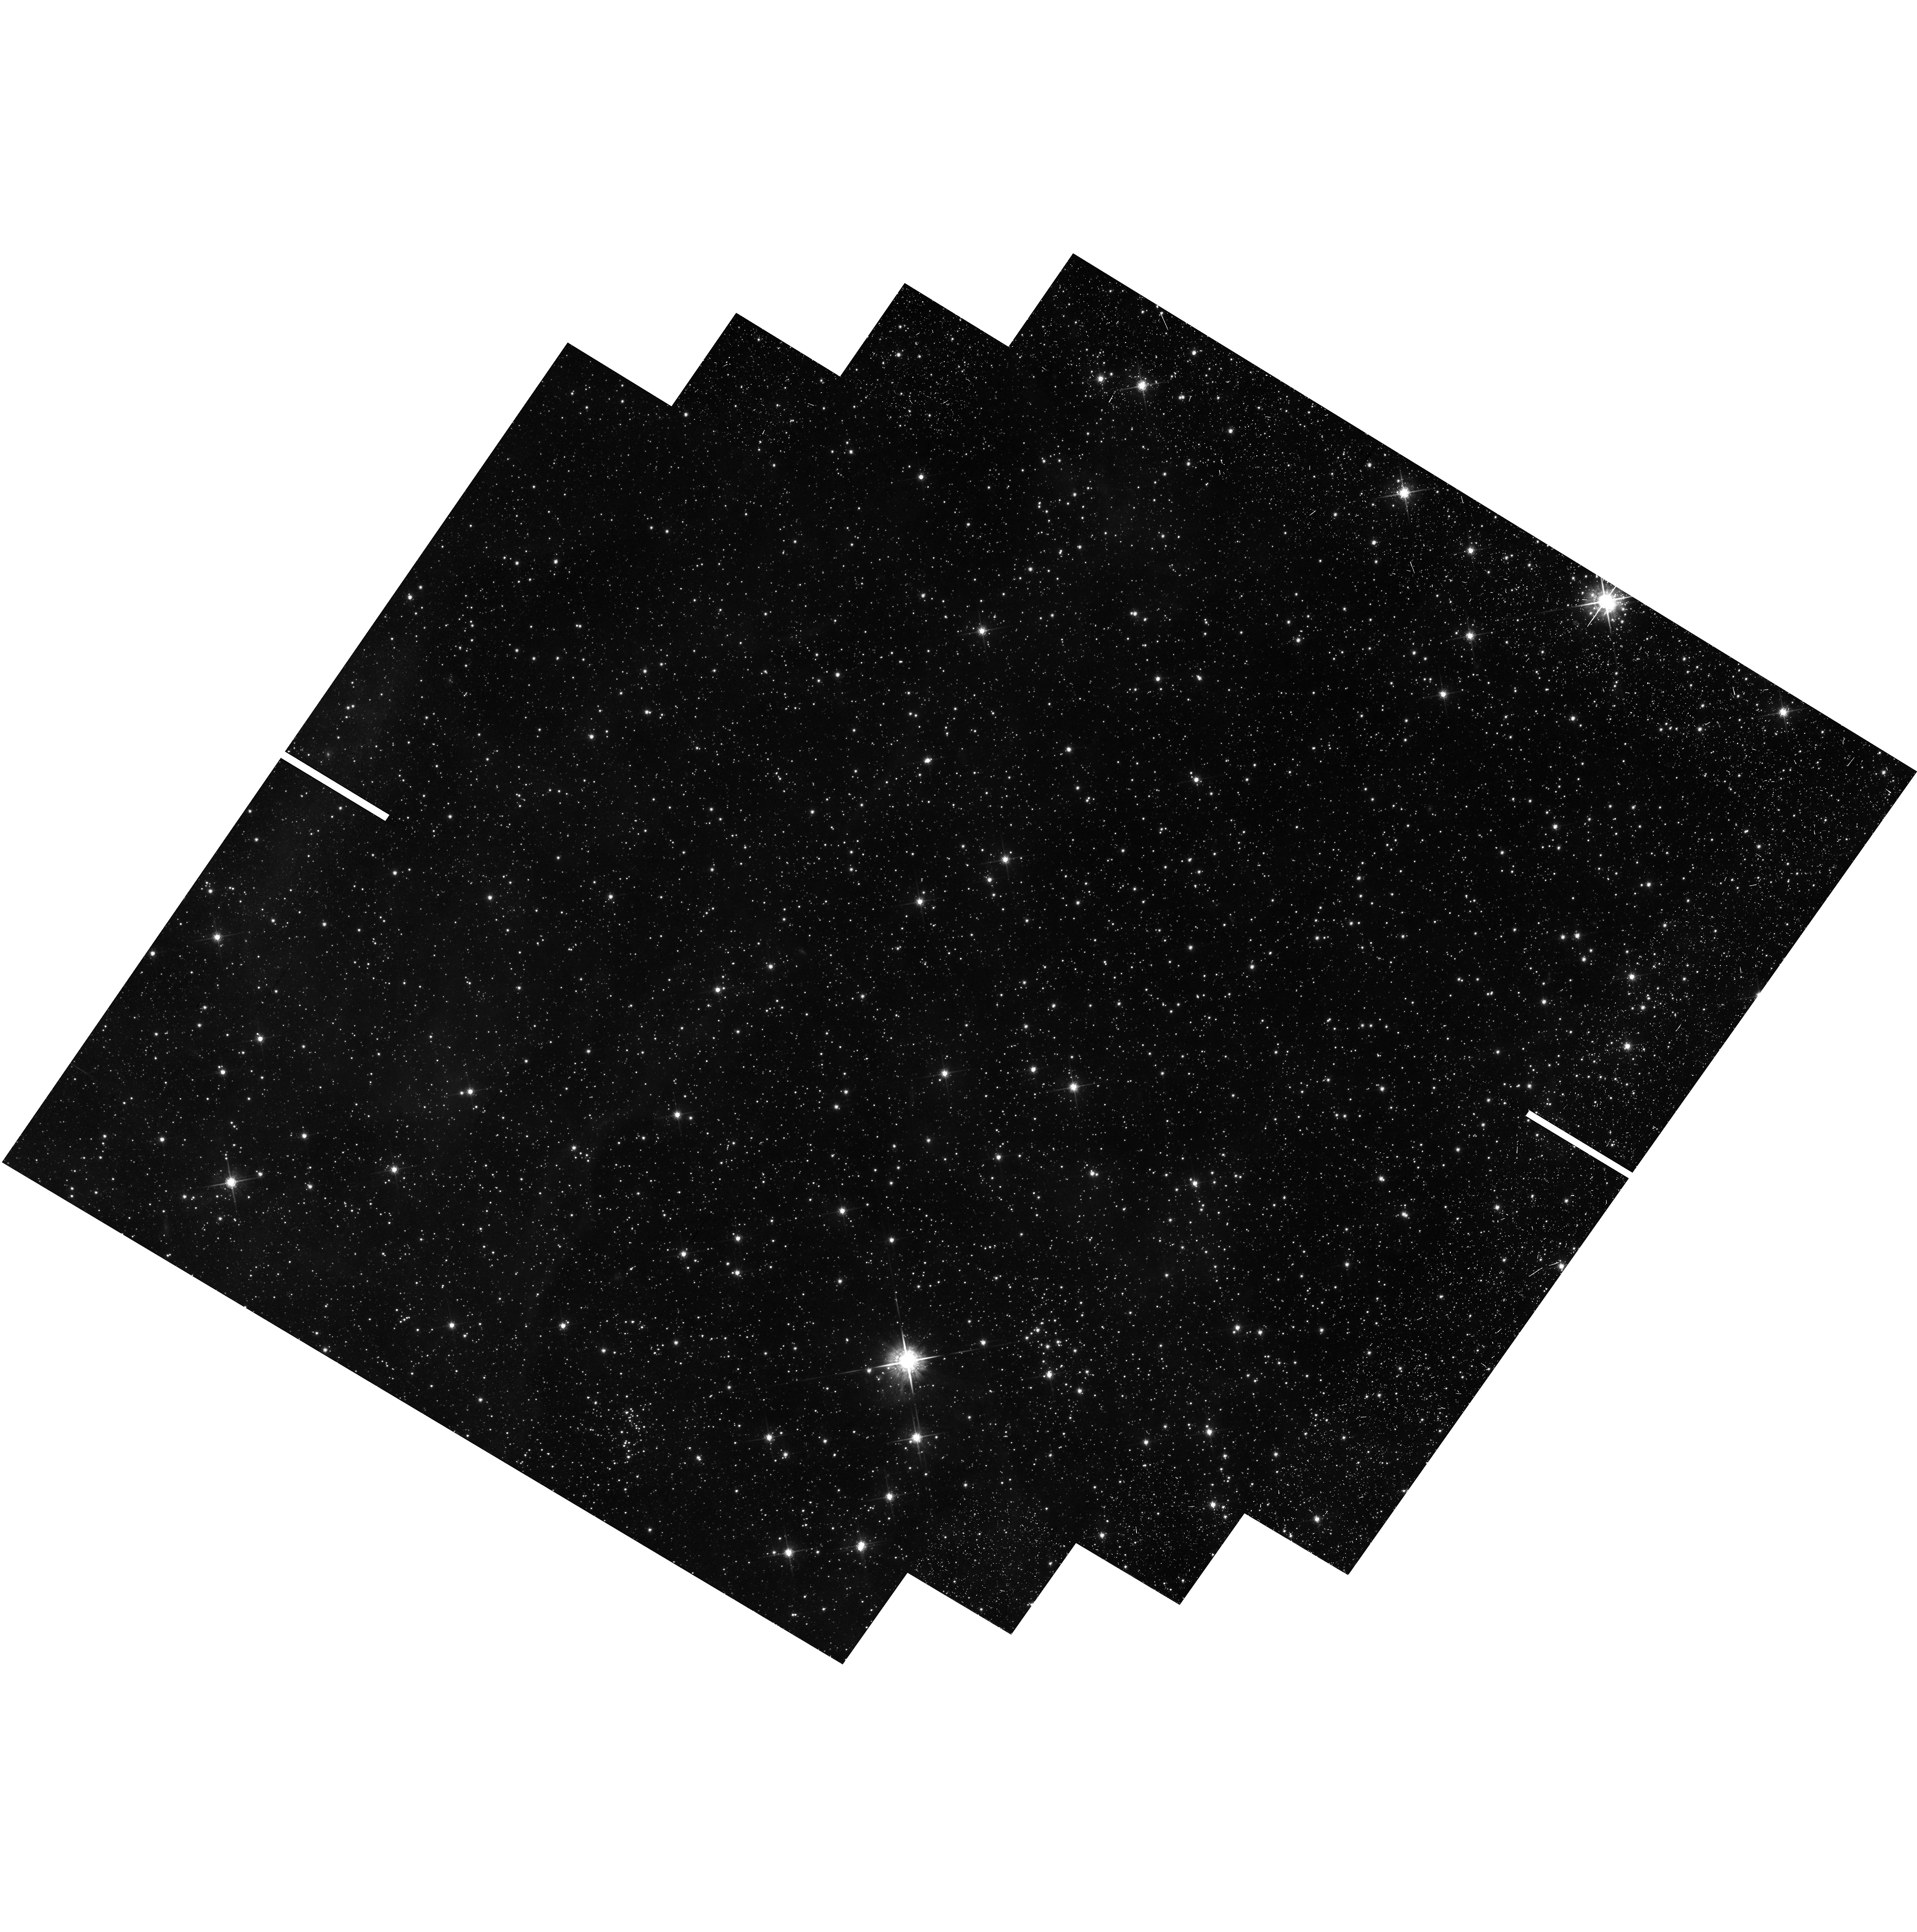
Target: 30-DOR
Instrument: WFC3/UVIS
Filter: F775W
Exposure: 44 min
Observation ID: hst_12499_16_wfc3_uvis_f775w_ibsf16

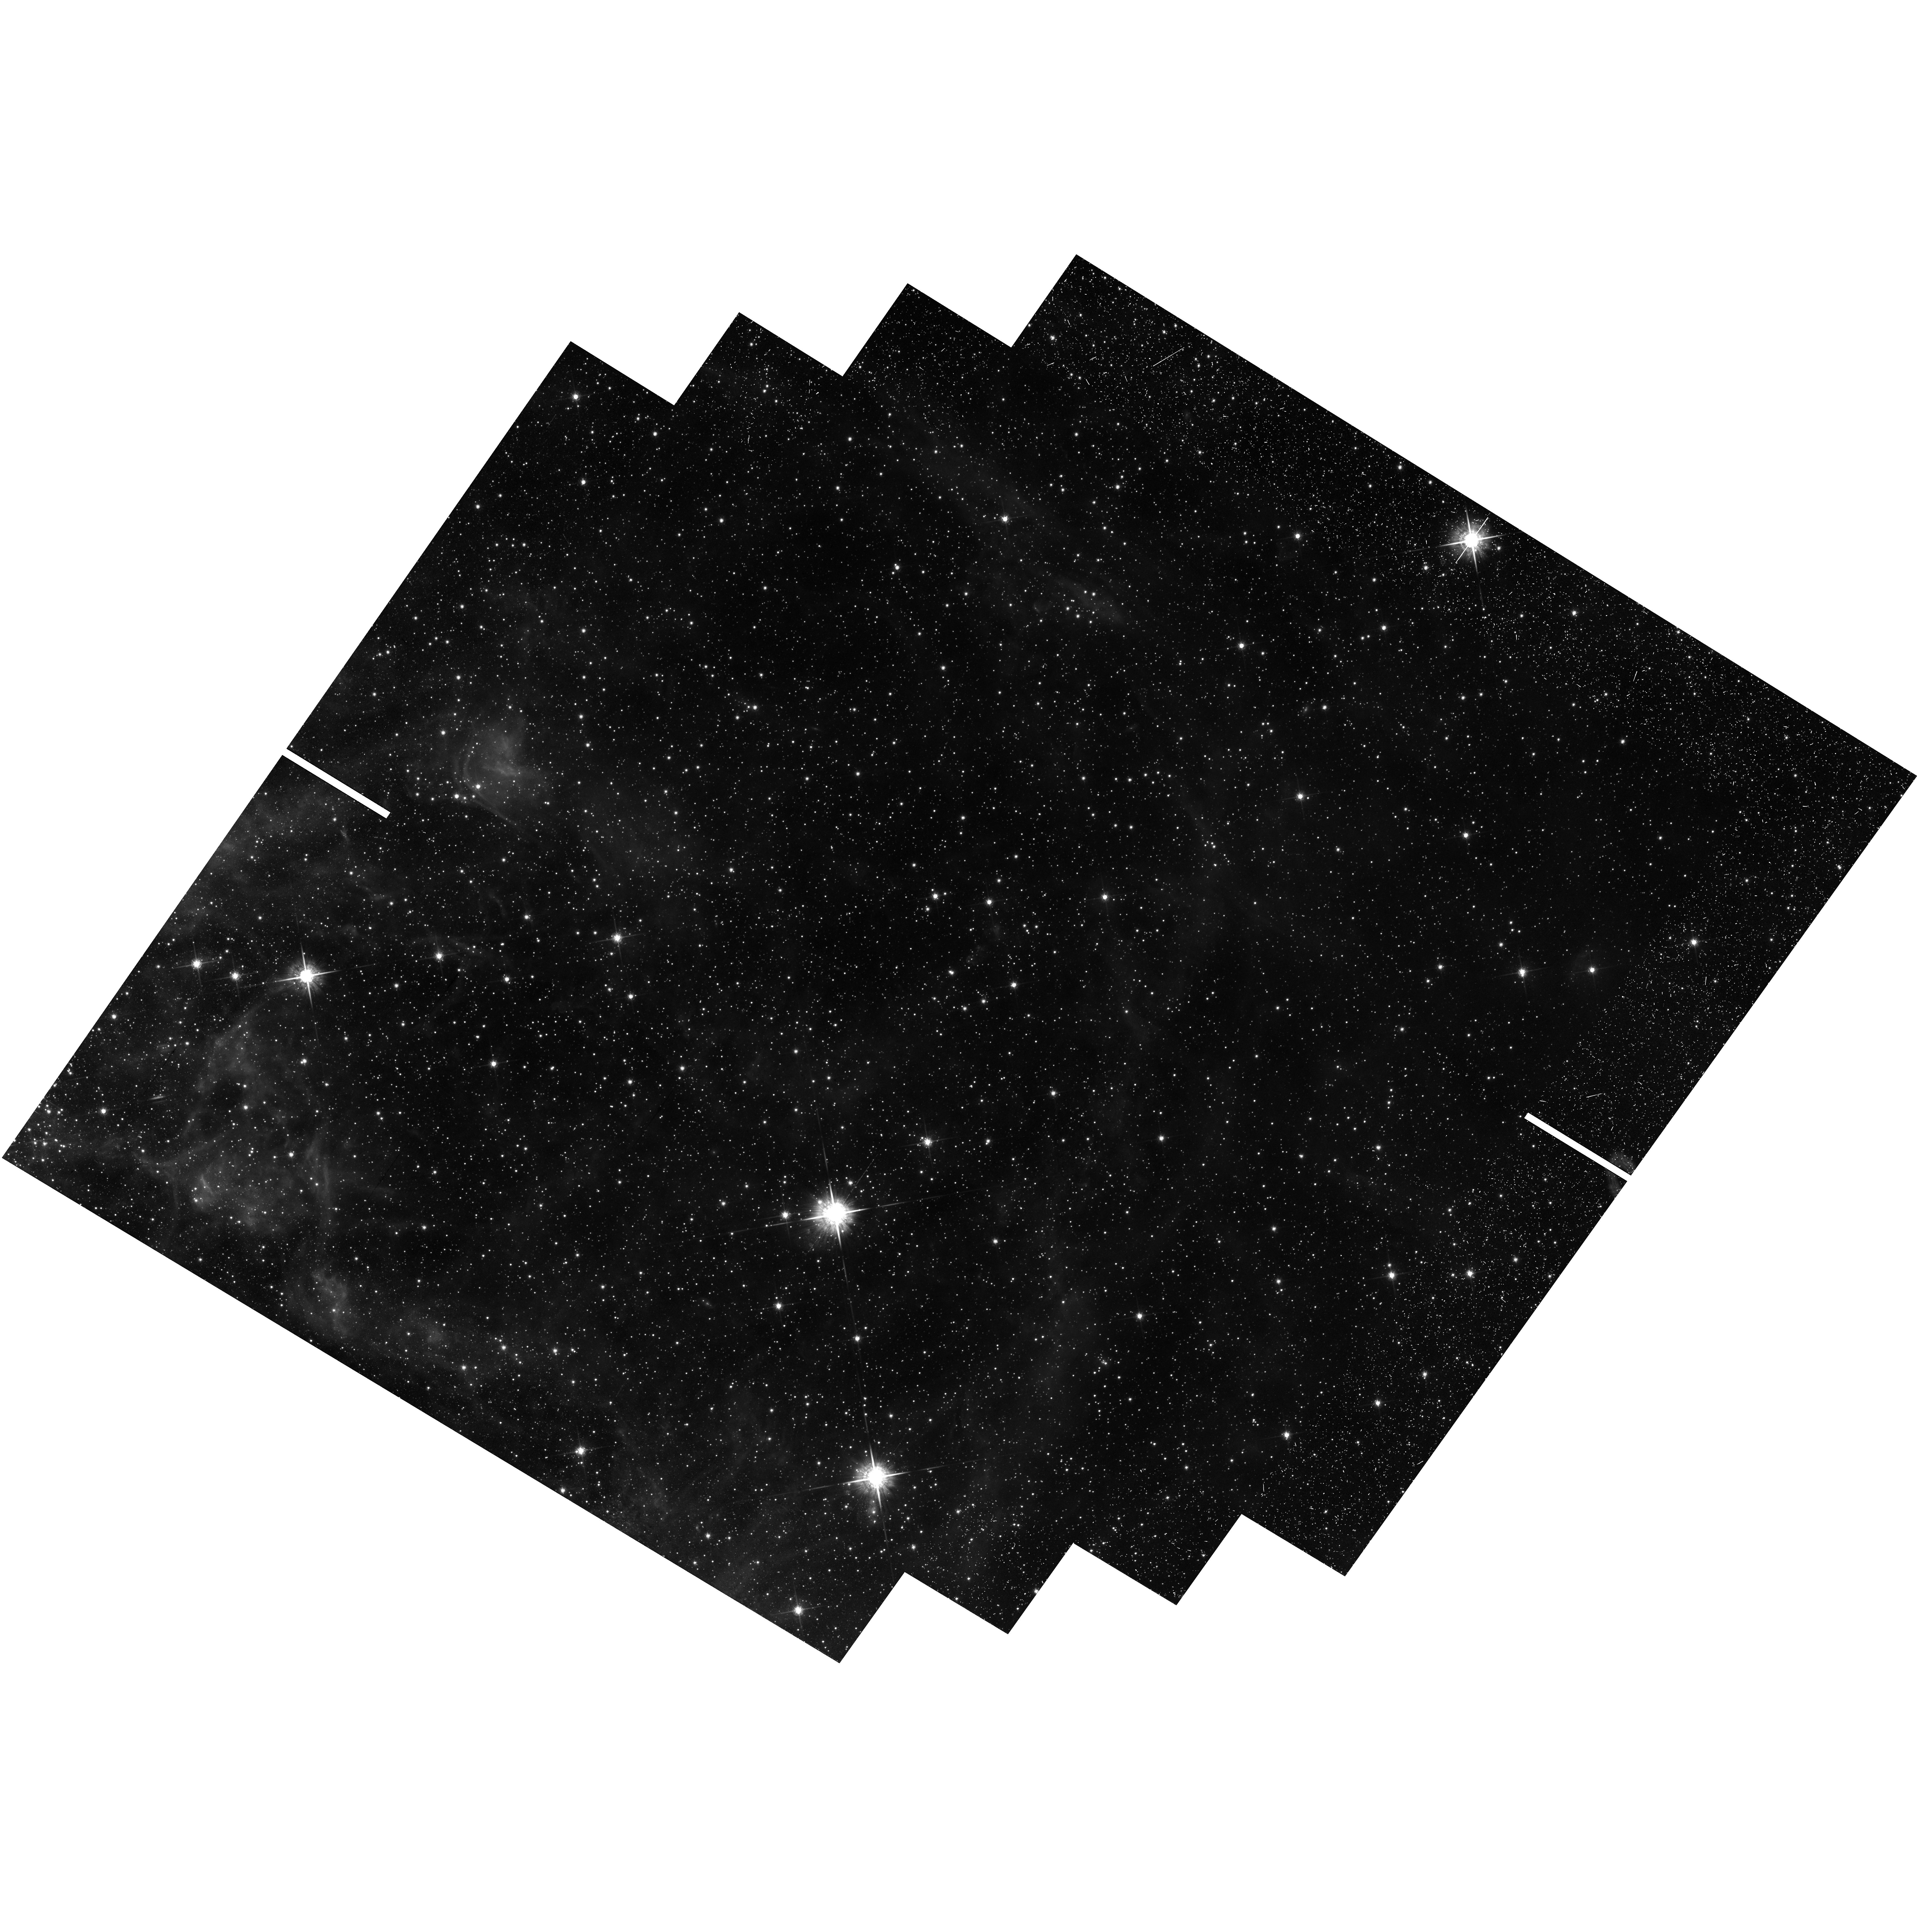
Target: 30-DOR
Instrument: WFC3/UVIS
Filter: F775W
Exposure: 44 min
Observation ID: hst_12499_12_wfc3_uvis_f775w_ibsf12

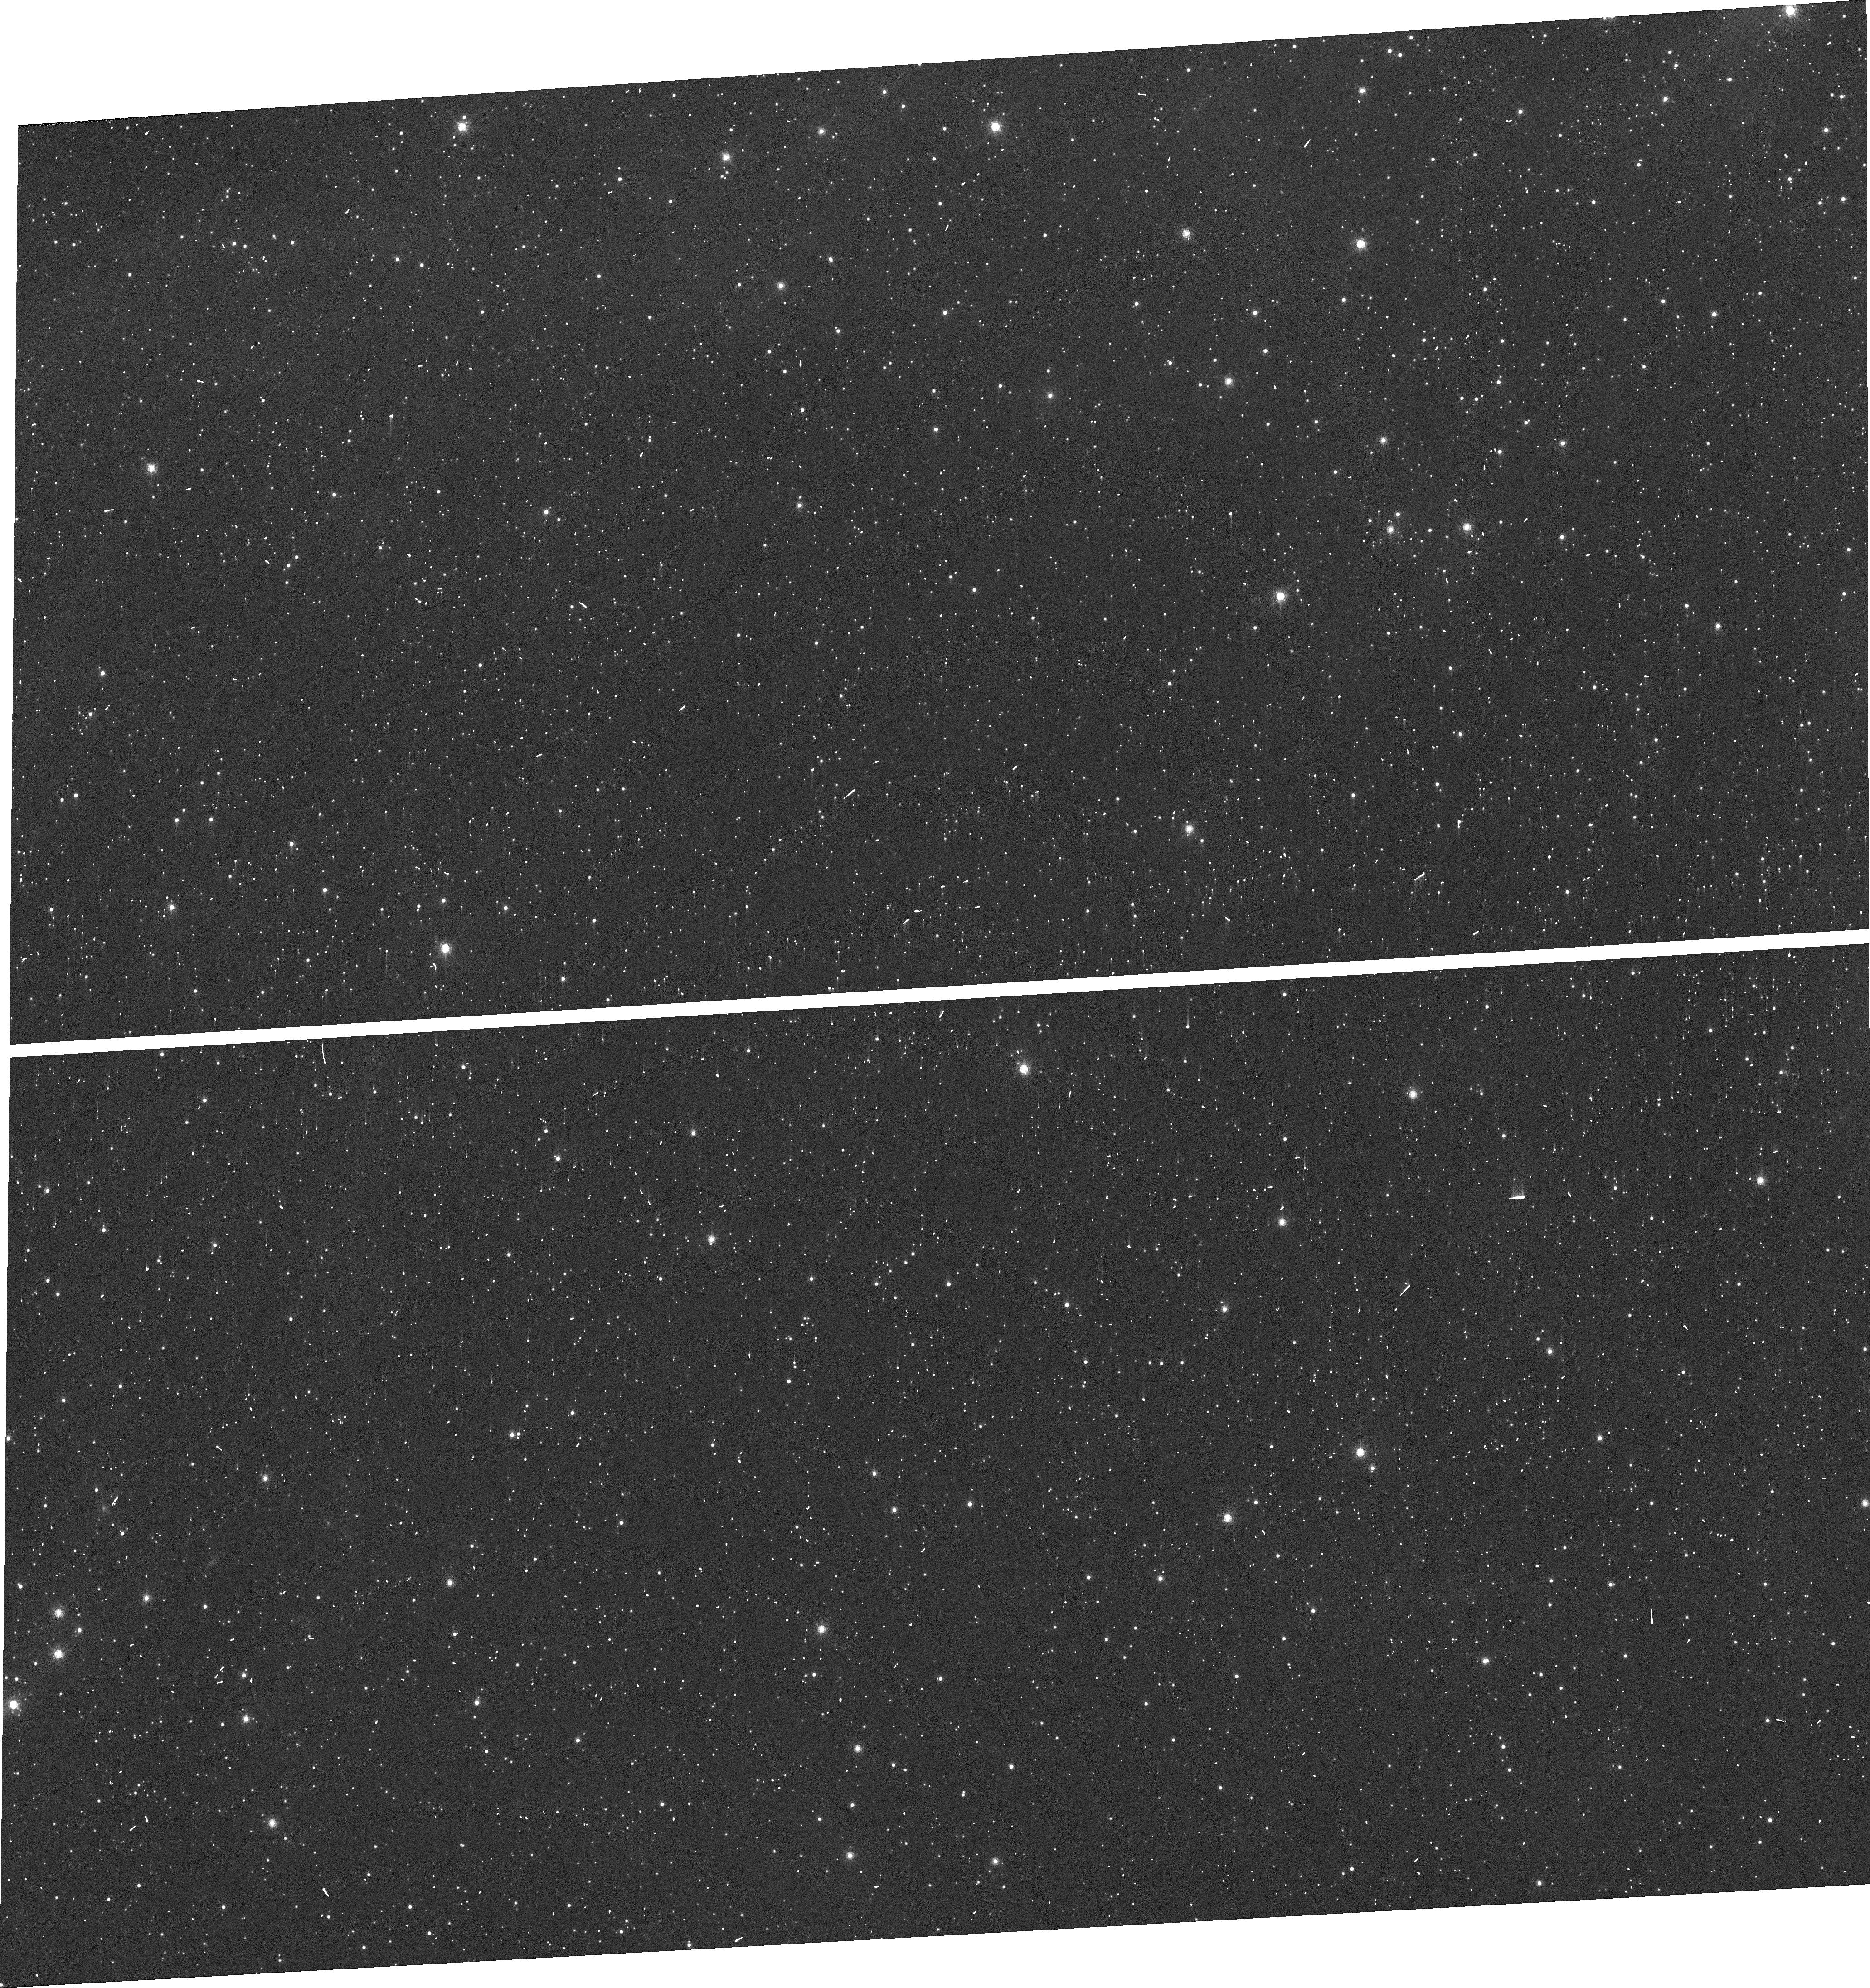
Target: 30-DOR
Instrument: WFC3/UVIS
Filter: F775W
Exposure: 44 min
Observation ID: ibsf13020

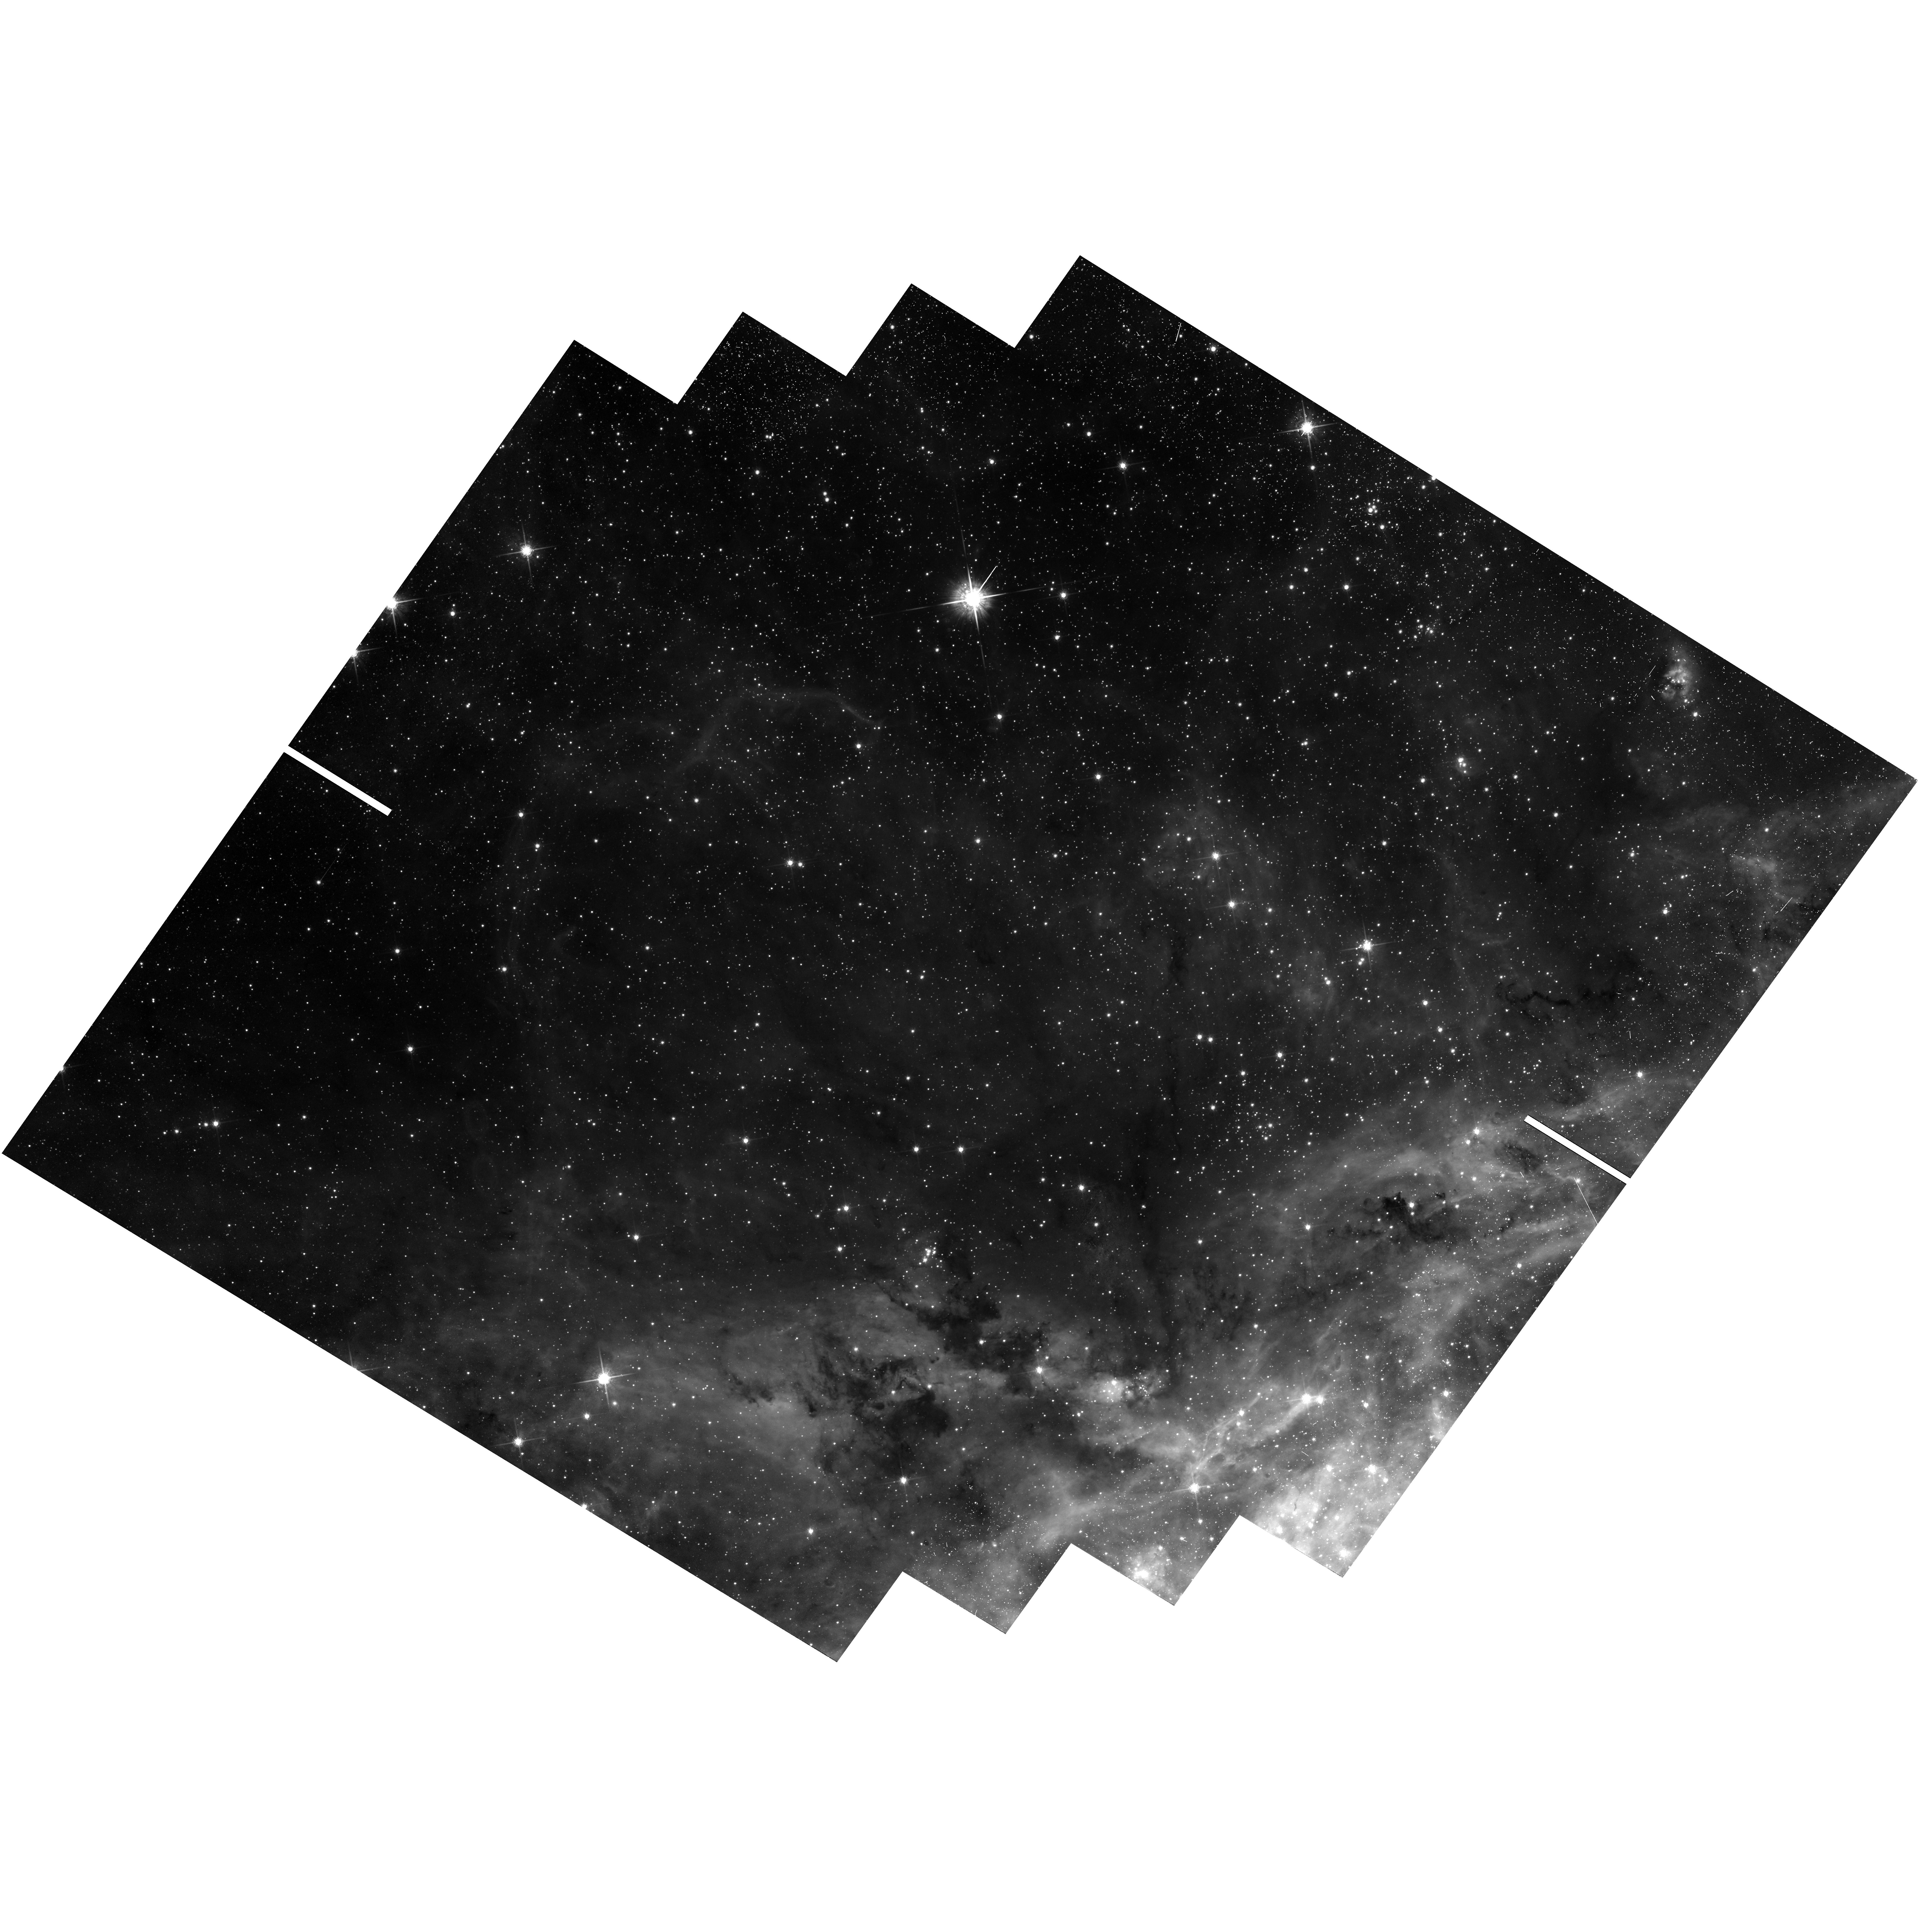
Target: 30-DOR
Instrument: WFC3/UVIS
Filter: F775W
Exposure: 44 min
Observation ID: hst_12499_01_wfc3_uvis_f775w_ibsf01

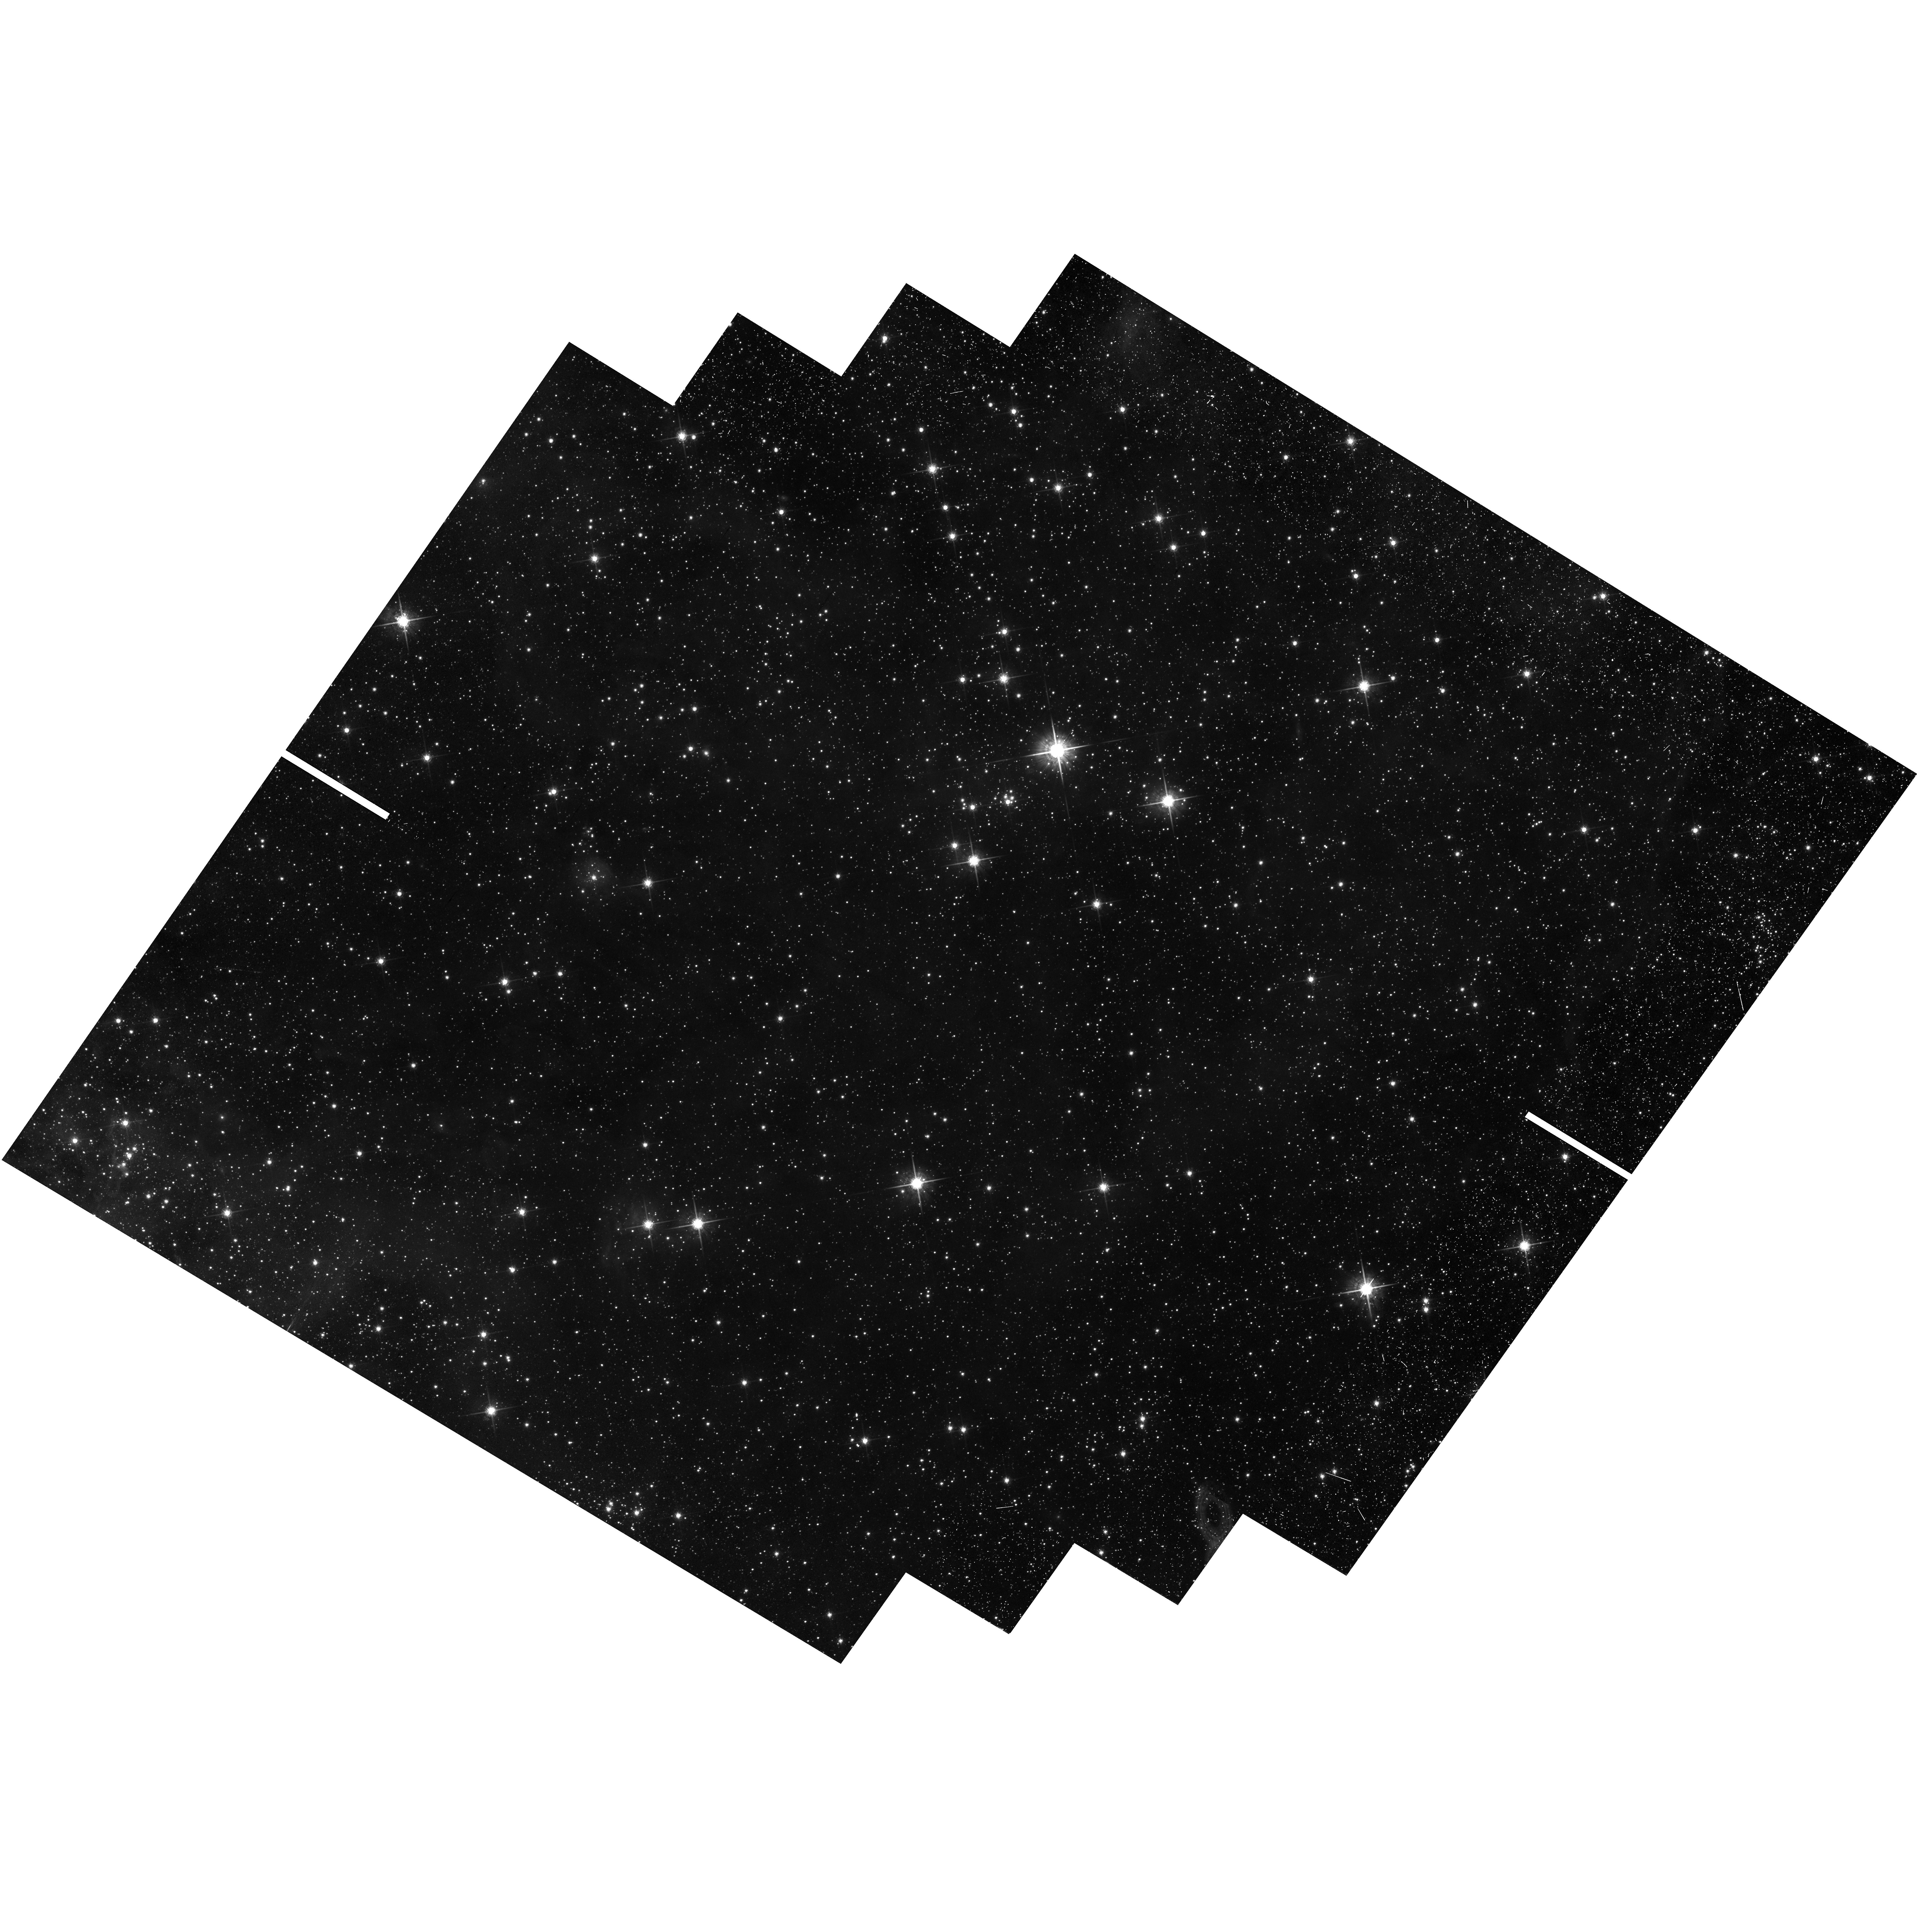
Target: 30-DOR
Instrument: WFC3/UVIS
Filter: F775W
Exposure: 44 min
Observation ID: hst_12499_07_wfc3_uvis_f775w_ibsf07

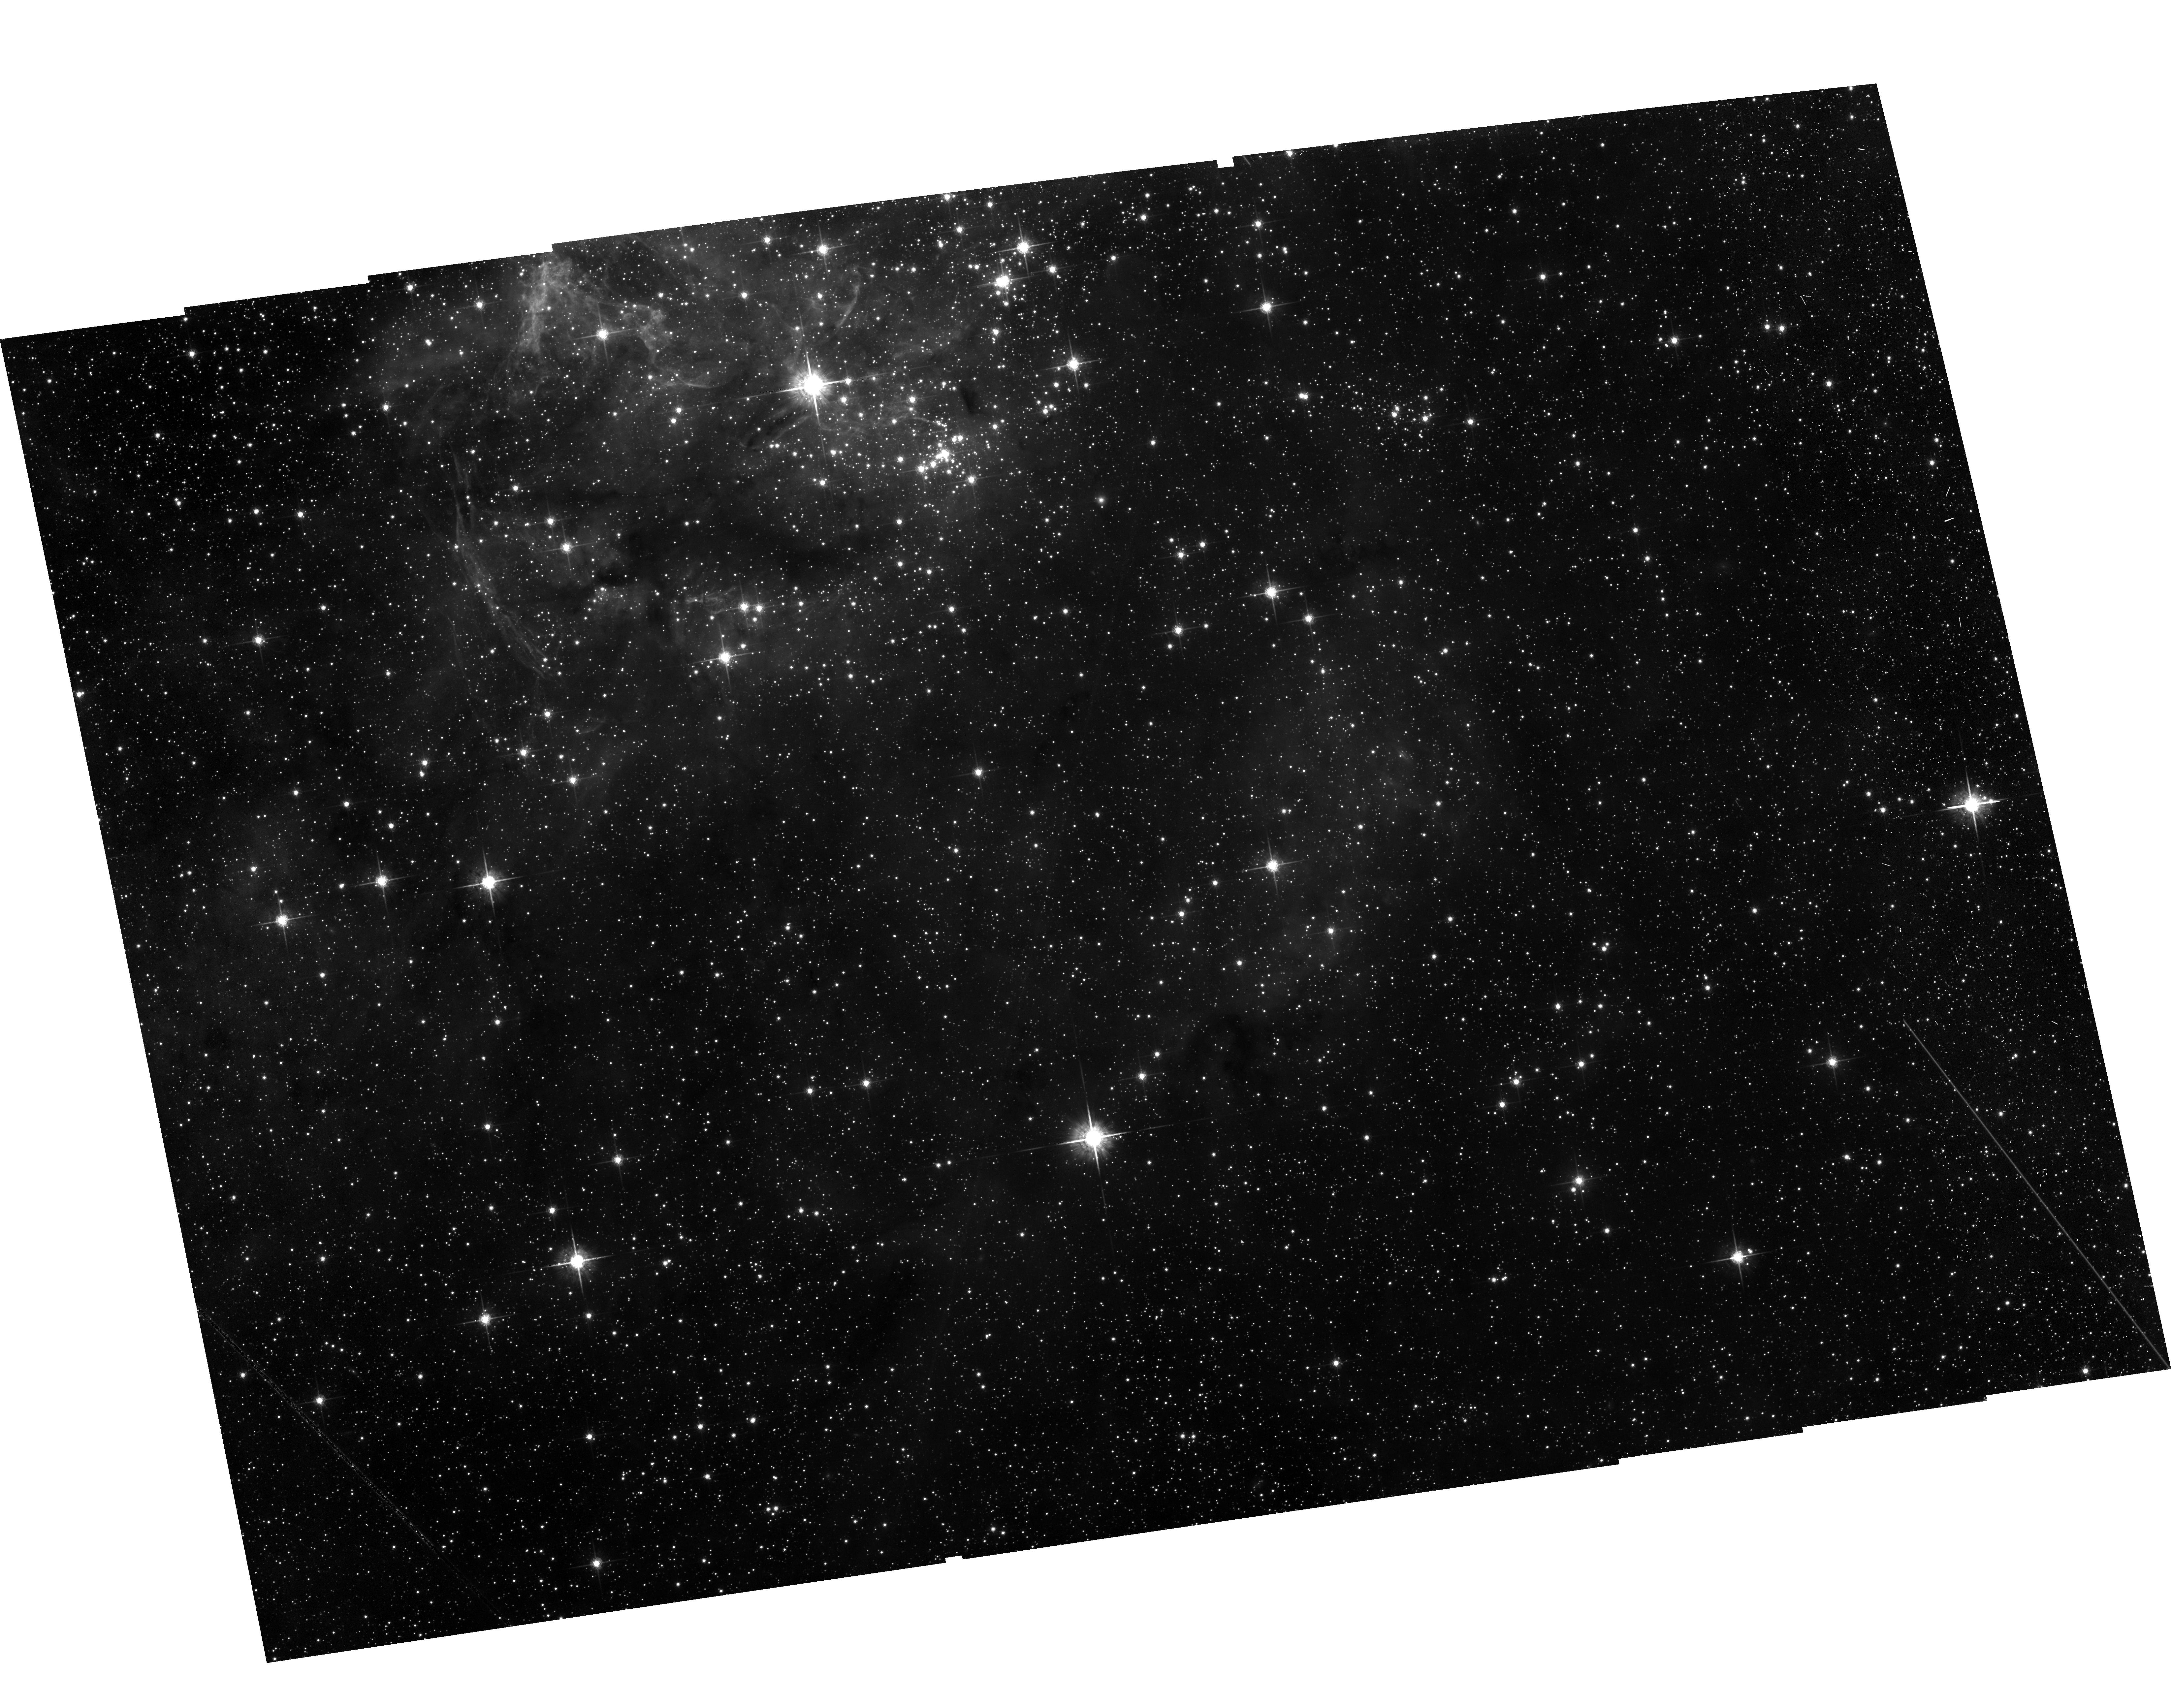
Target: 30-DOR
Instrument: ACS/WFC
Filter: F775W
Exposure: 39 min
Observation ID: hst_12499_15_acs_wfc_f775w_jbsf15

Proper Motions of Massive Stars in 30 Doradus (PI: Lennon, Daniel J.)

We propose an ambitious proper motion survey of massive stars in the 30 Doradus region of the Large Magellanic Cloud using the unique capabilities of HST. We will derive the directions of motion of massive runaway stars, searching in particular for massive stars which have been ejected from the central very massive cluster R136. These data will be combined with radial velocities from the VLT-FLAMES Survey of the Tarantula Nebula and with atmospheric analyses and stellar evolution models to constrain their origins. We will also search for very young isolated massive stars to test models of single-star formation. This work is highly relevant to star formation, cluster dynamics, the origin of field WR stars and GRBs, the creation of very massive stars by runaway mergers, and the possible formation of intermediate-mass black holes.